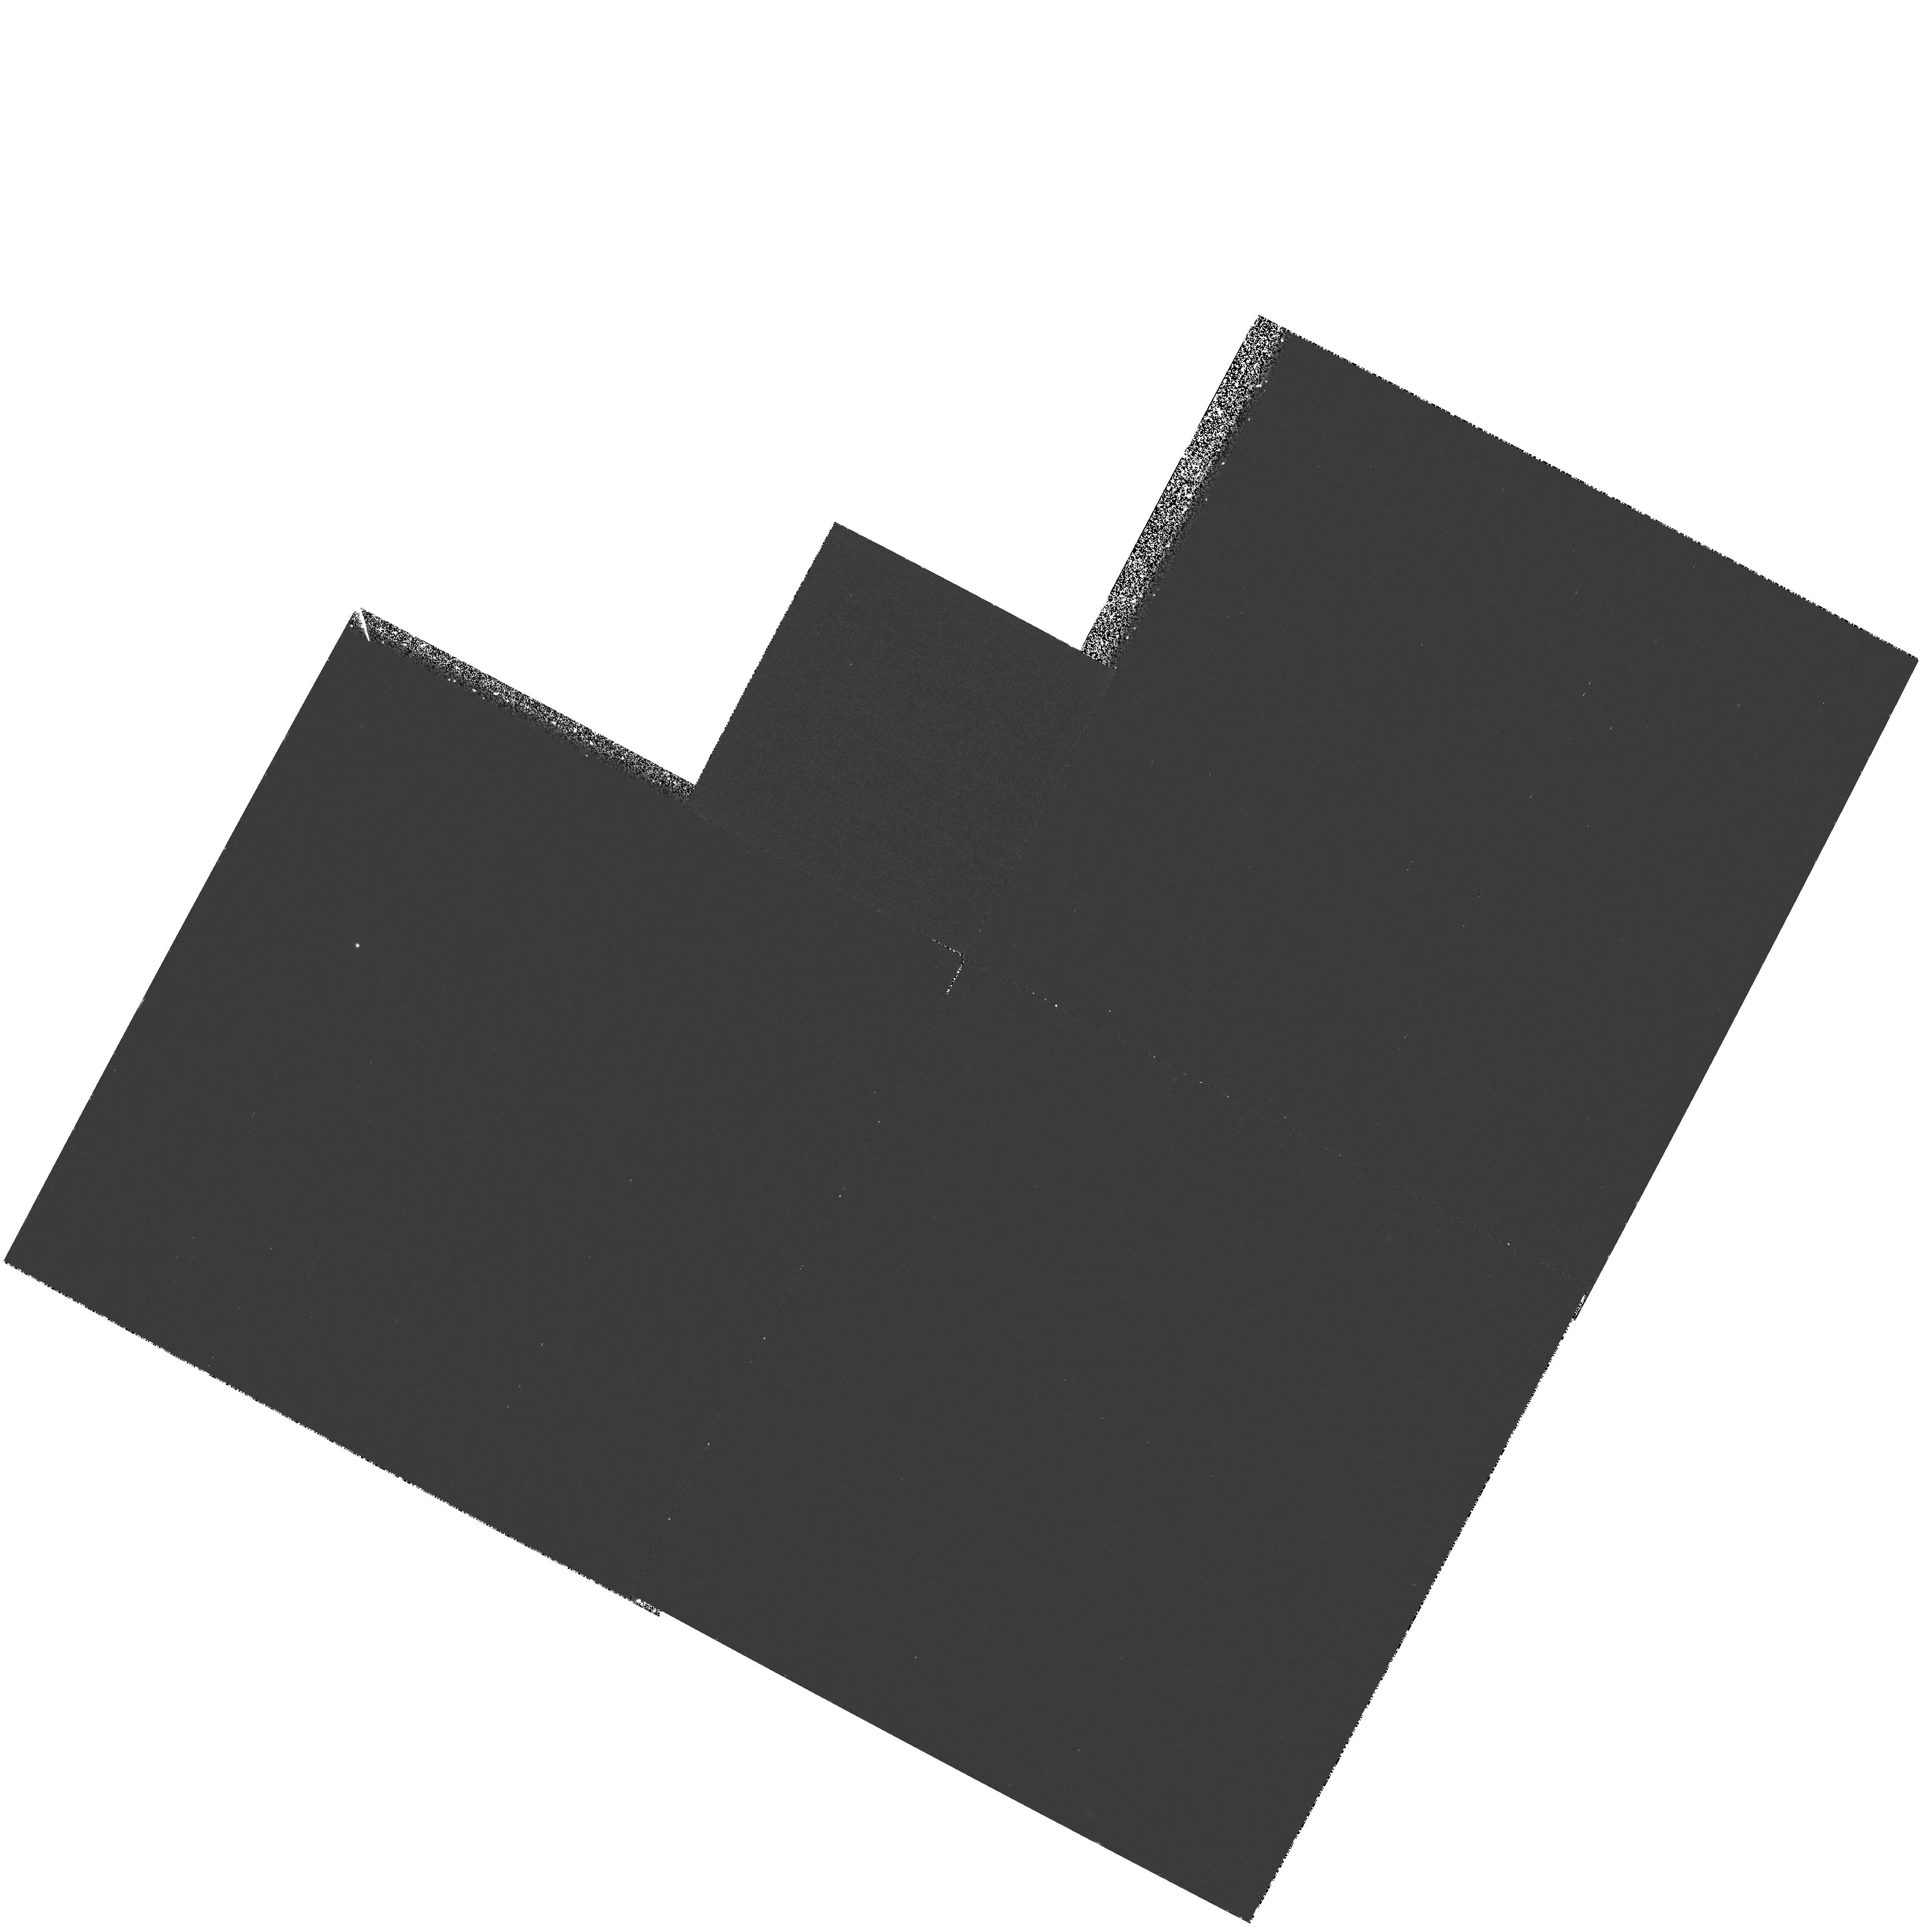
Target: UM425
Instrument: WFPC2/PC
Filter: F300W
Exposure: 2.2 h
Observation ID: hst_7558_01_wfpc2_pc_f300w_u4p801

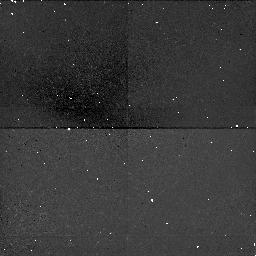
Target: UM425
Instrument: NICMOS/NIC1
Filter: F160W
Exposure: 43 min
Observation ID: n4p801060

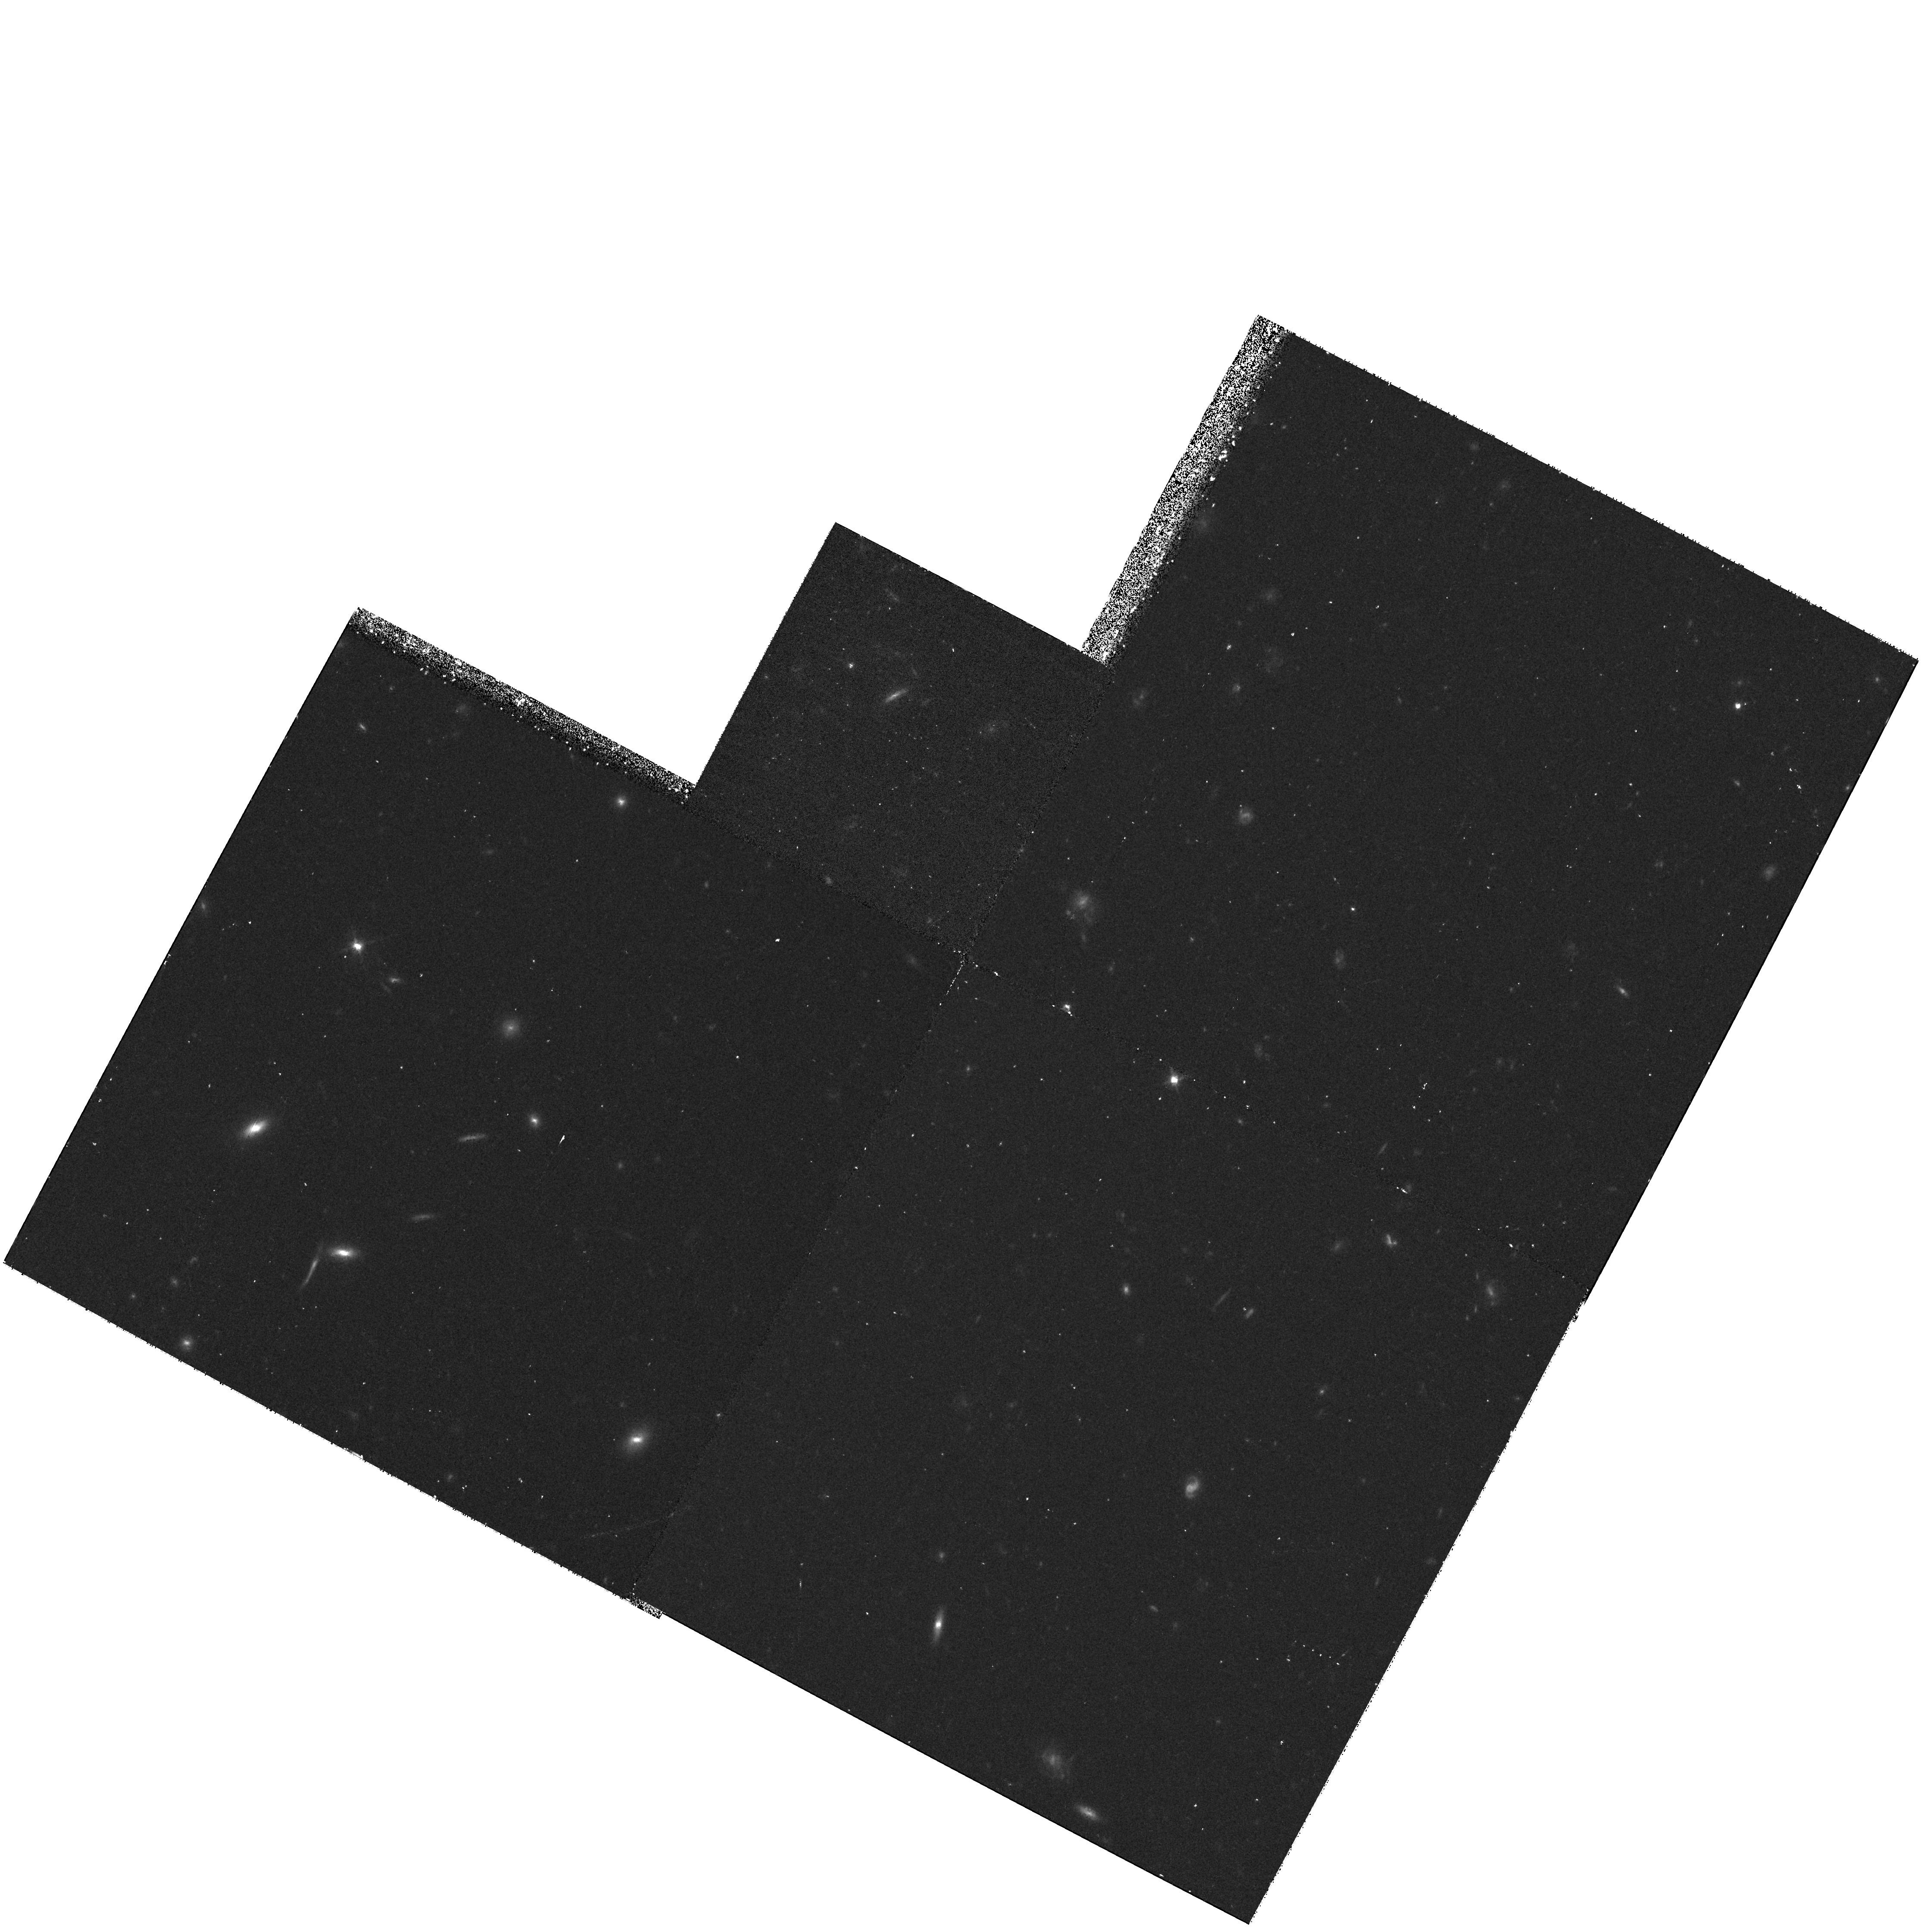
Target: UM425
Instrument: WFPC2/PC
Filter: F606W
Exposure: 30 min
Observation ID: hst_7558_01_wfpc2_pc_f606w_u4p801

Gravitational Lens (PI: Gull, Theodore Raymond)

UM425 = QSO1120+019 is a Broad Absorption Line (BAL) quasar, thought to be a lens quasar. The brighter component (V=16.2) has been studied spectroscopically with IUE and FOS. The fainter component (UM425B with V=20.8) has not been attempted by any space s pectrometers. STIS observations will be done of both components using the long slit capability. The UM425A spectrum with G230LB will be used to correlate Lyman emission profile structure with features present in the 12,000 km/s O VI BAL trough. The UM 425 A and B spectra will be used to confirm lensing, and differences in the IUE, FOS and STIS UM425A and the STIS 425 B spectra will be used to set limits on the time delay.